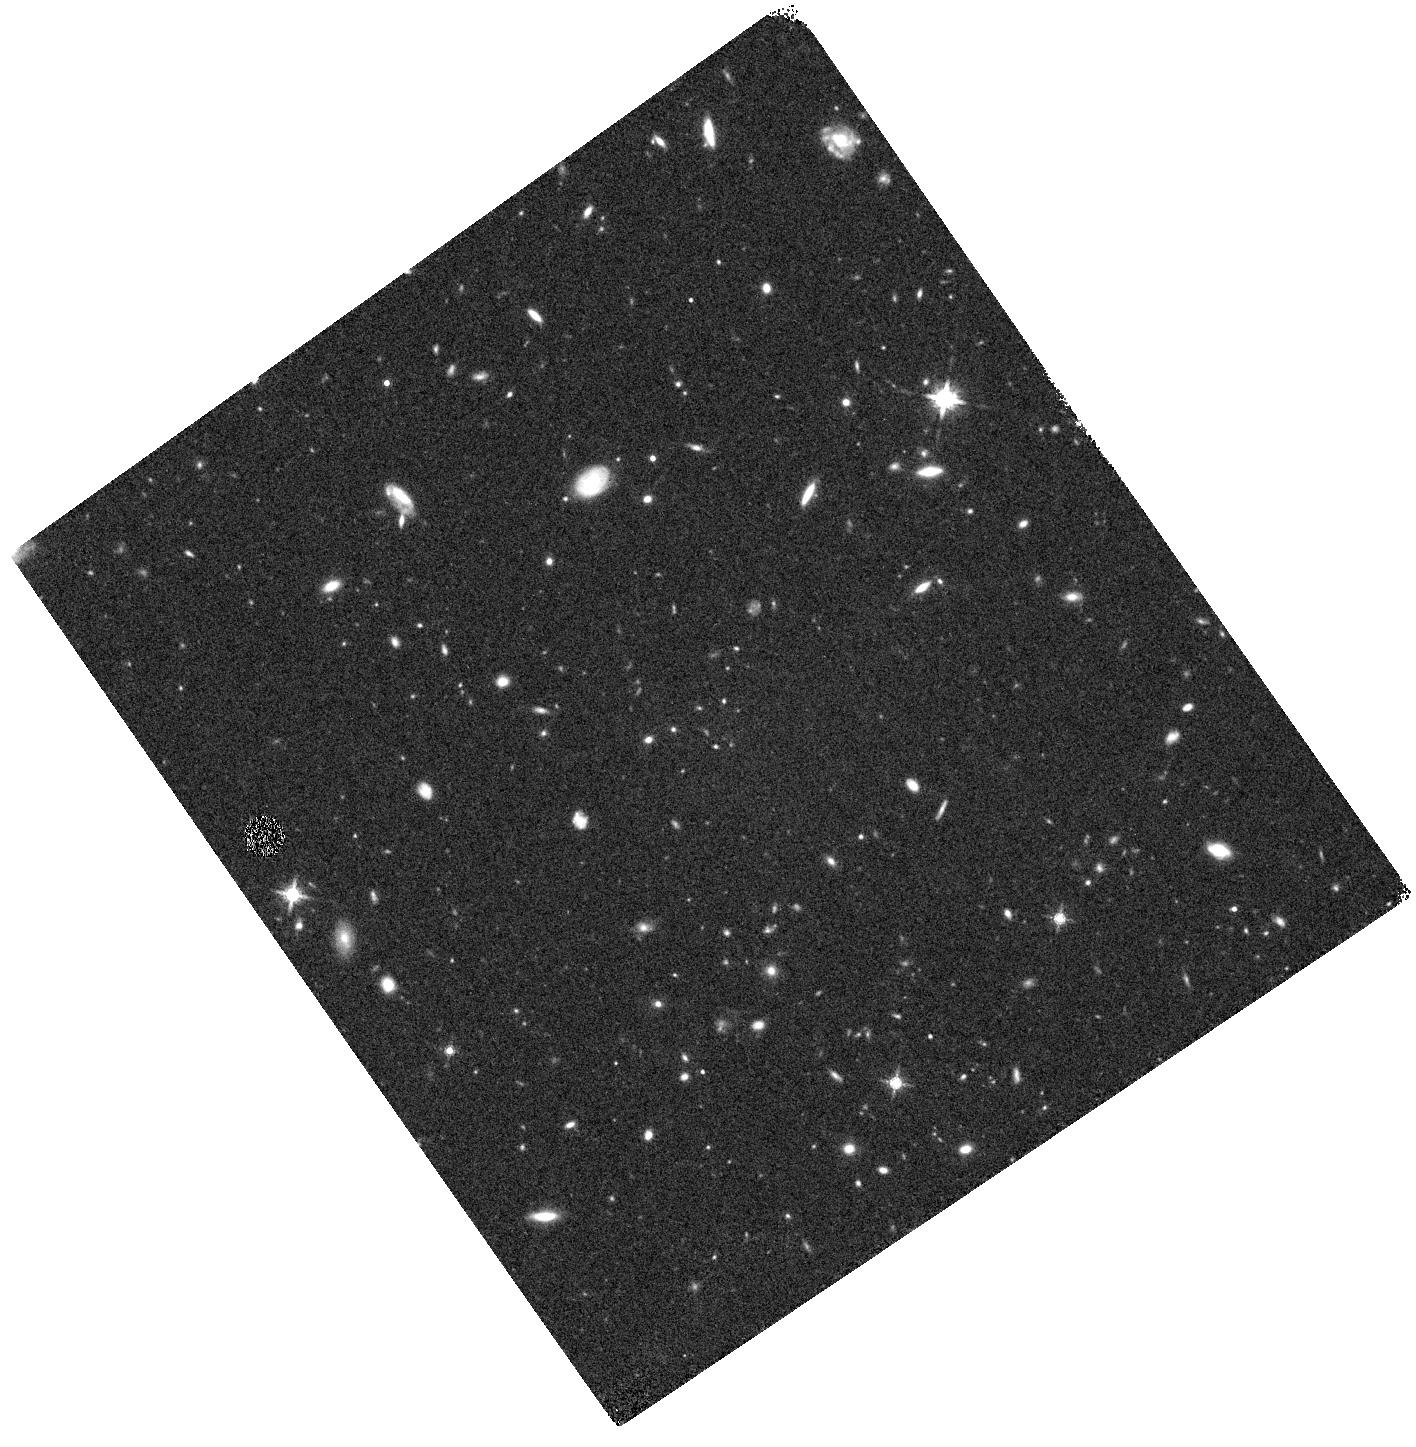
Target: GOODS-S080-VE1. Instrument: WFC3/IR. Filter: F160W. Exposure: 19 min. Observation ID: hst_12062_e1_wfc3_ir_f160w_ibeve1

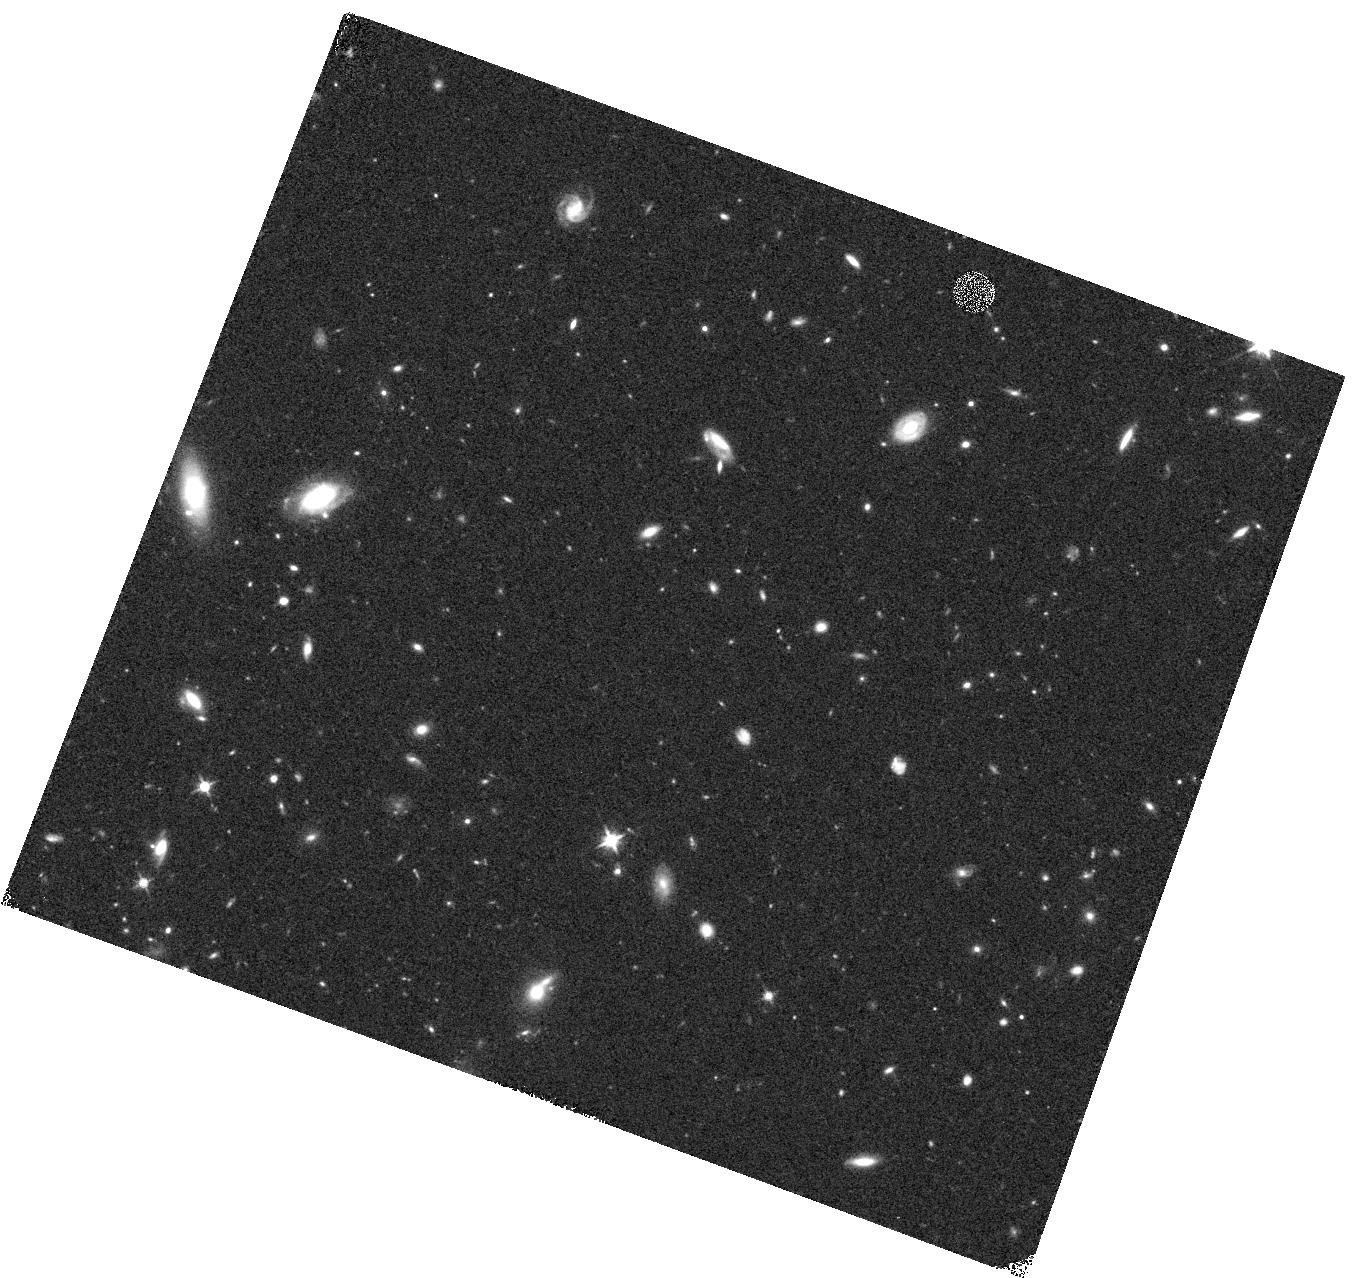
Target: GOODS-SD5-V8U. Instrument: WFC3/IR. Filter: F125W. Exposure: 17 min. Observation ID: hst_12062_8u_wfc3_ir_f125w_ibev8u

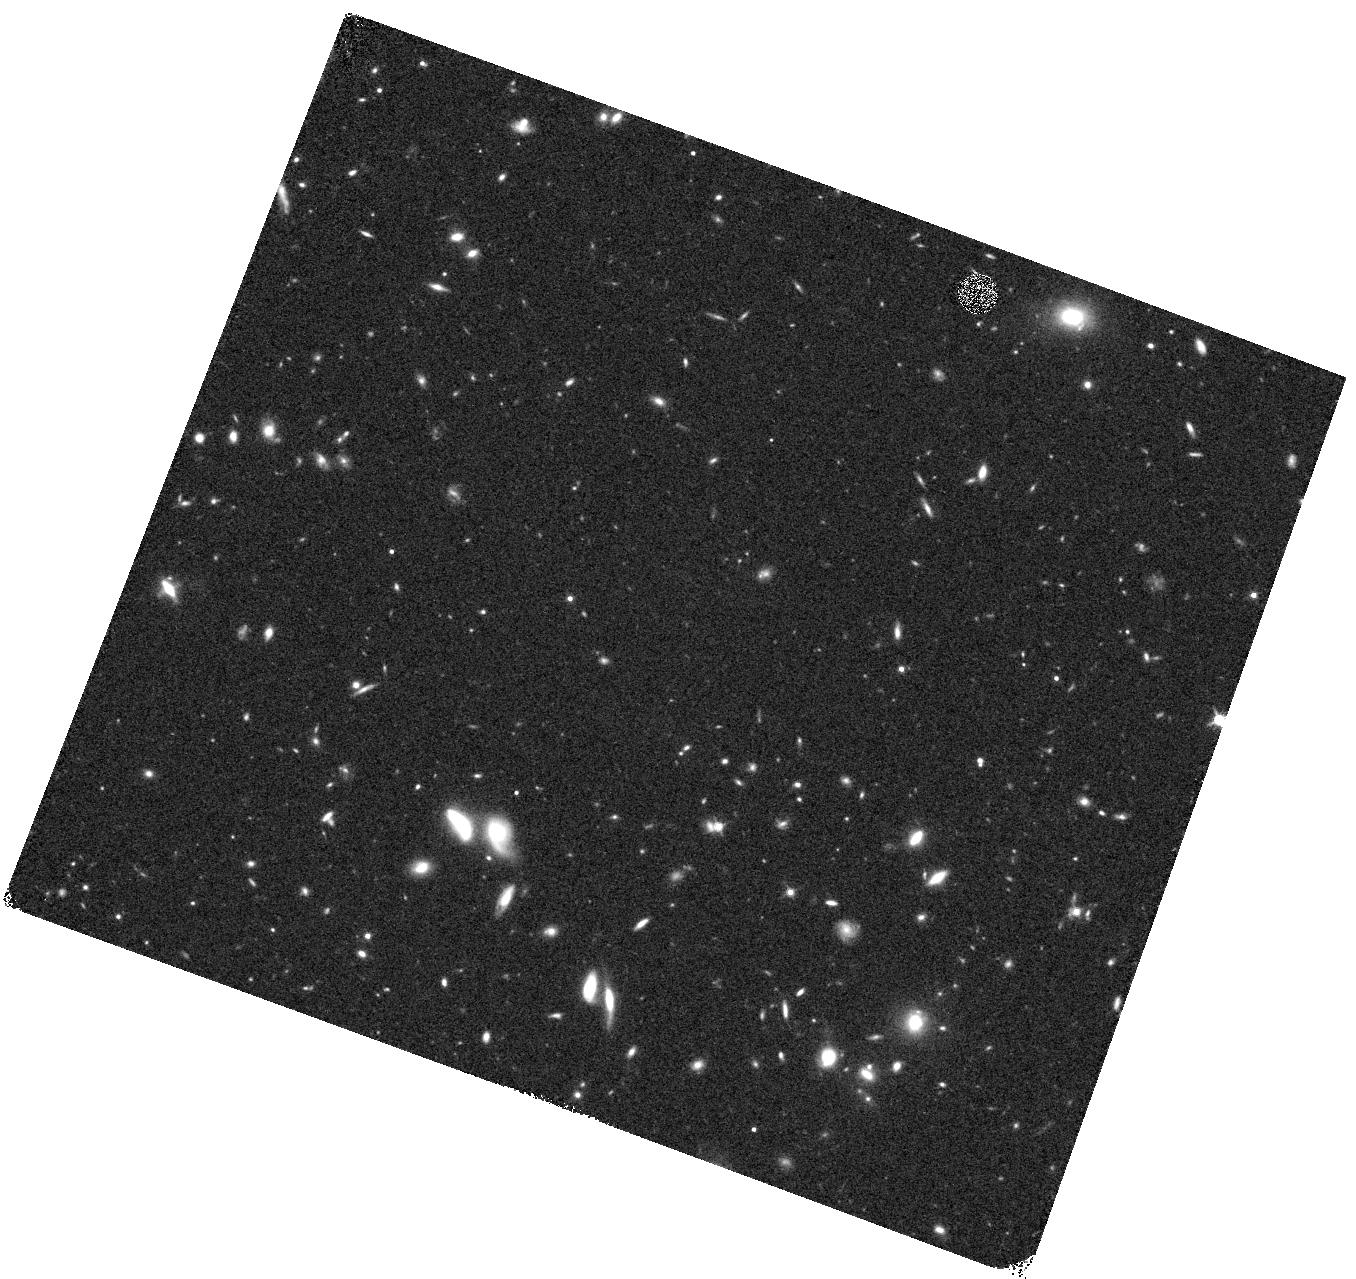
Target: GOODS-SD5-V8Z. Instrument: WFC3/IR. Filter: F125W. Exposure: 17 min. Observation ID: hst_12062_8z_wfc3_ir_f125w_ibev8z

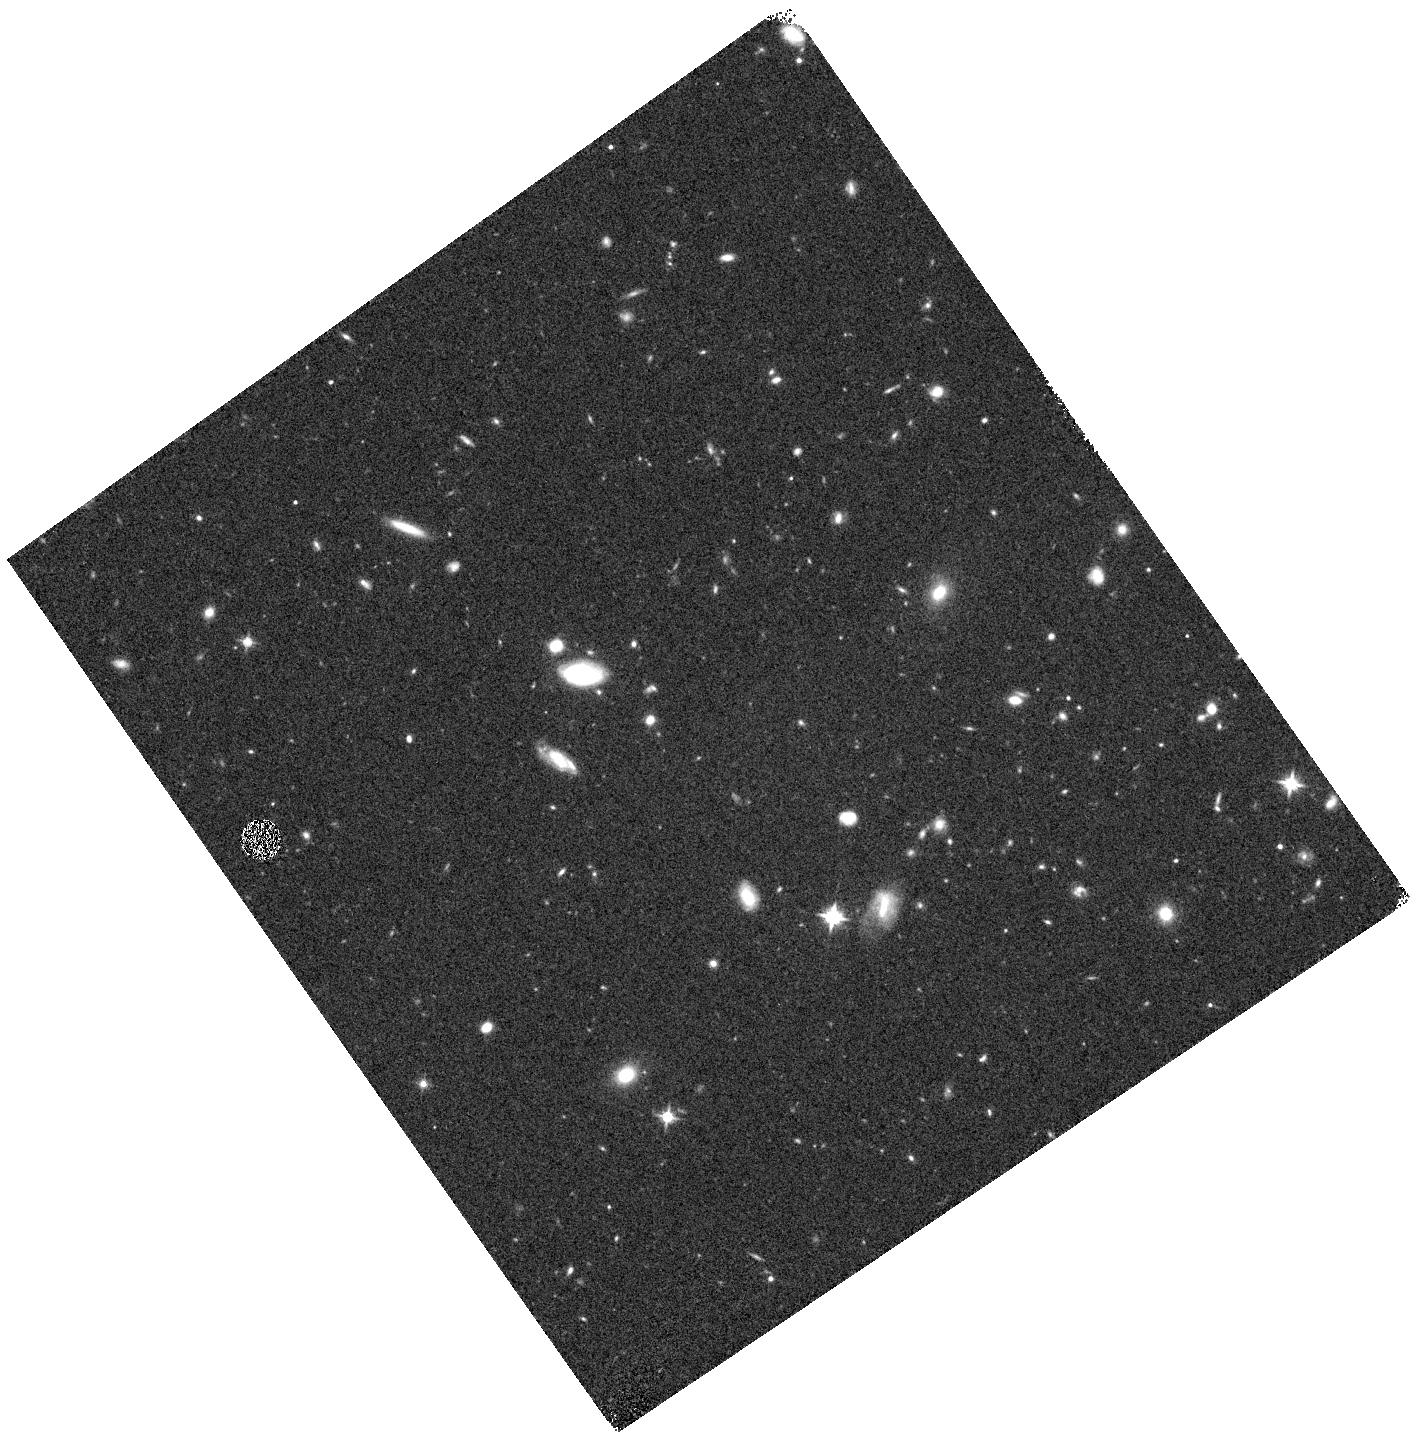
Target: GOODS-S080-VE9. Instrument: WFC3/IR. Filter: F125W. Exposure: 17 min. Observation ID: hst_12062_e9_wfc3_ir_f125w_ibeve9

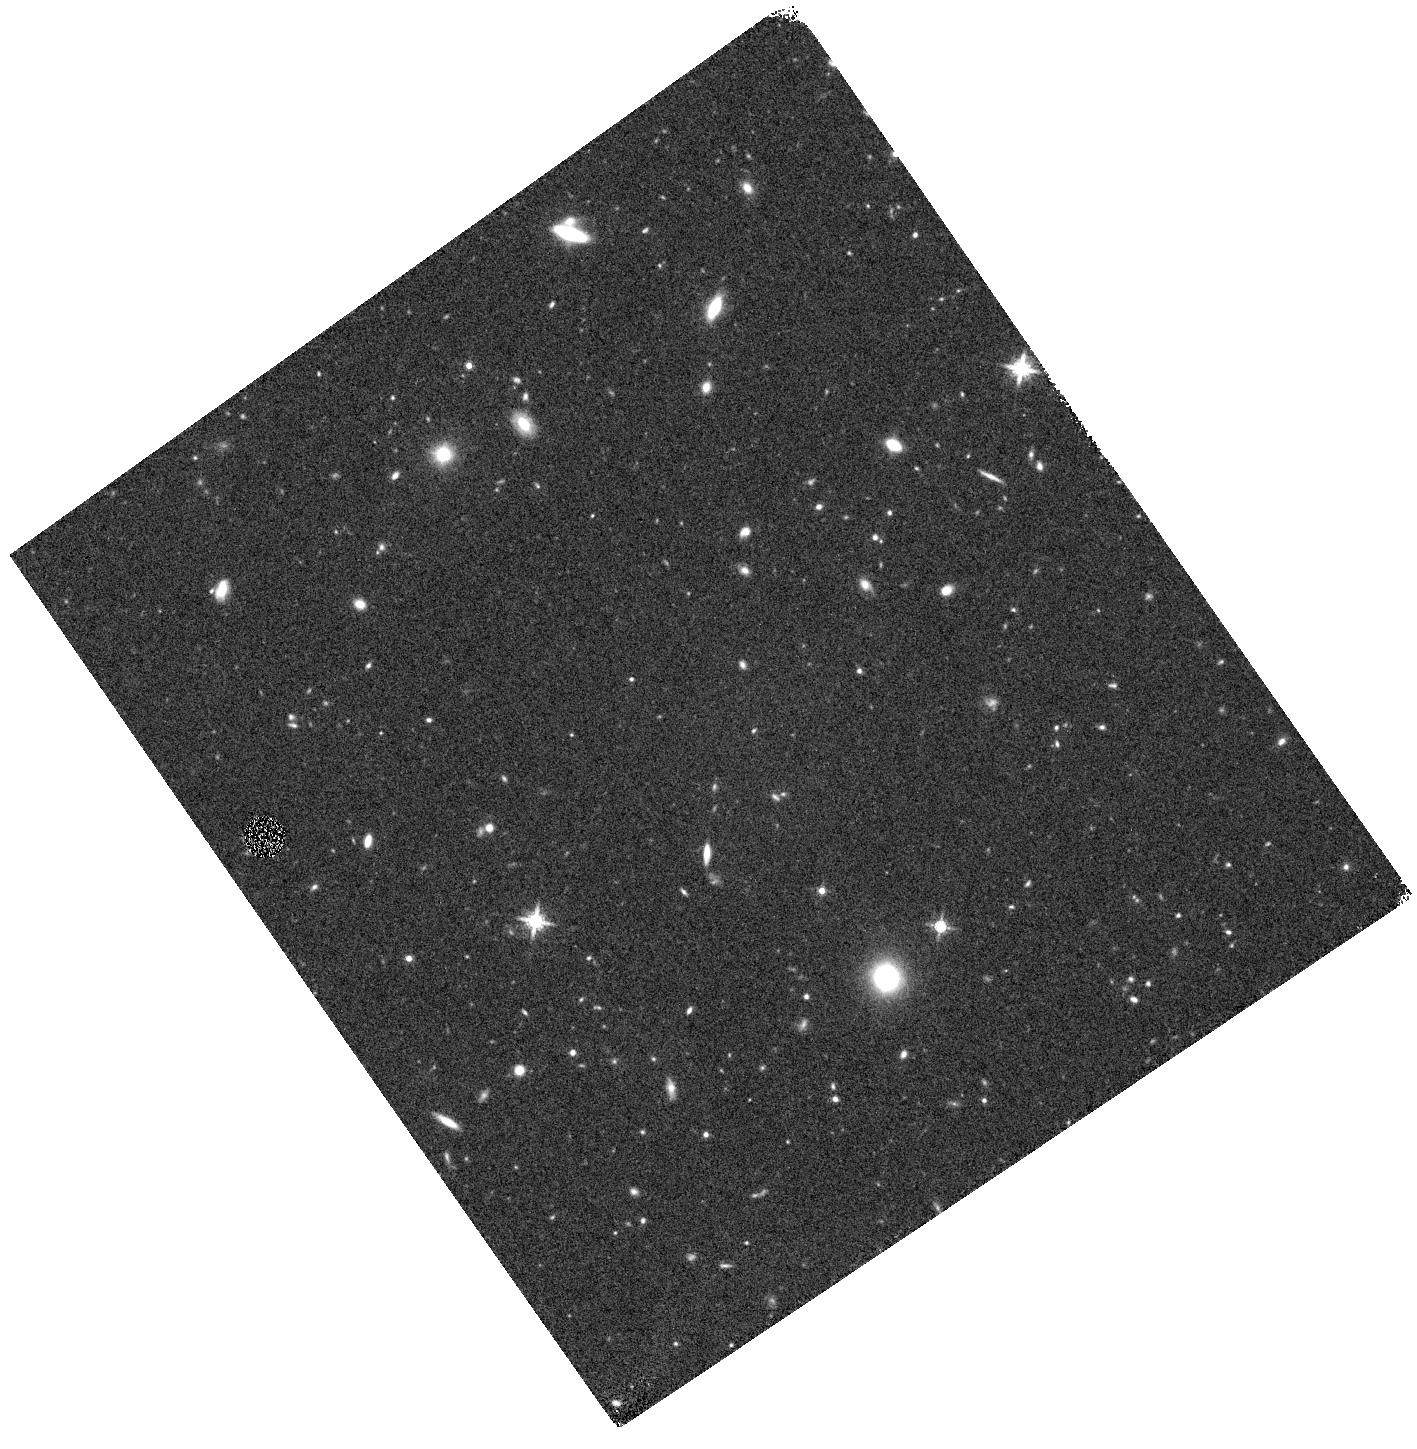
Target: GOODS-S080-VE2. Instrument: WFC3/IR. Filter: F160W. Exposure: 20 min. Observation ID: hst_12062_e2_wfc3_ir_f160w_ibeve2

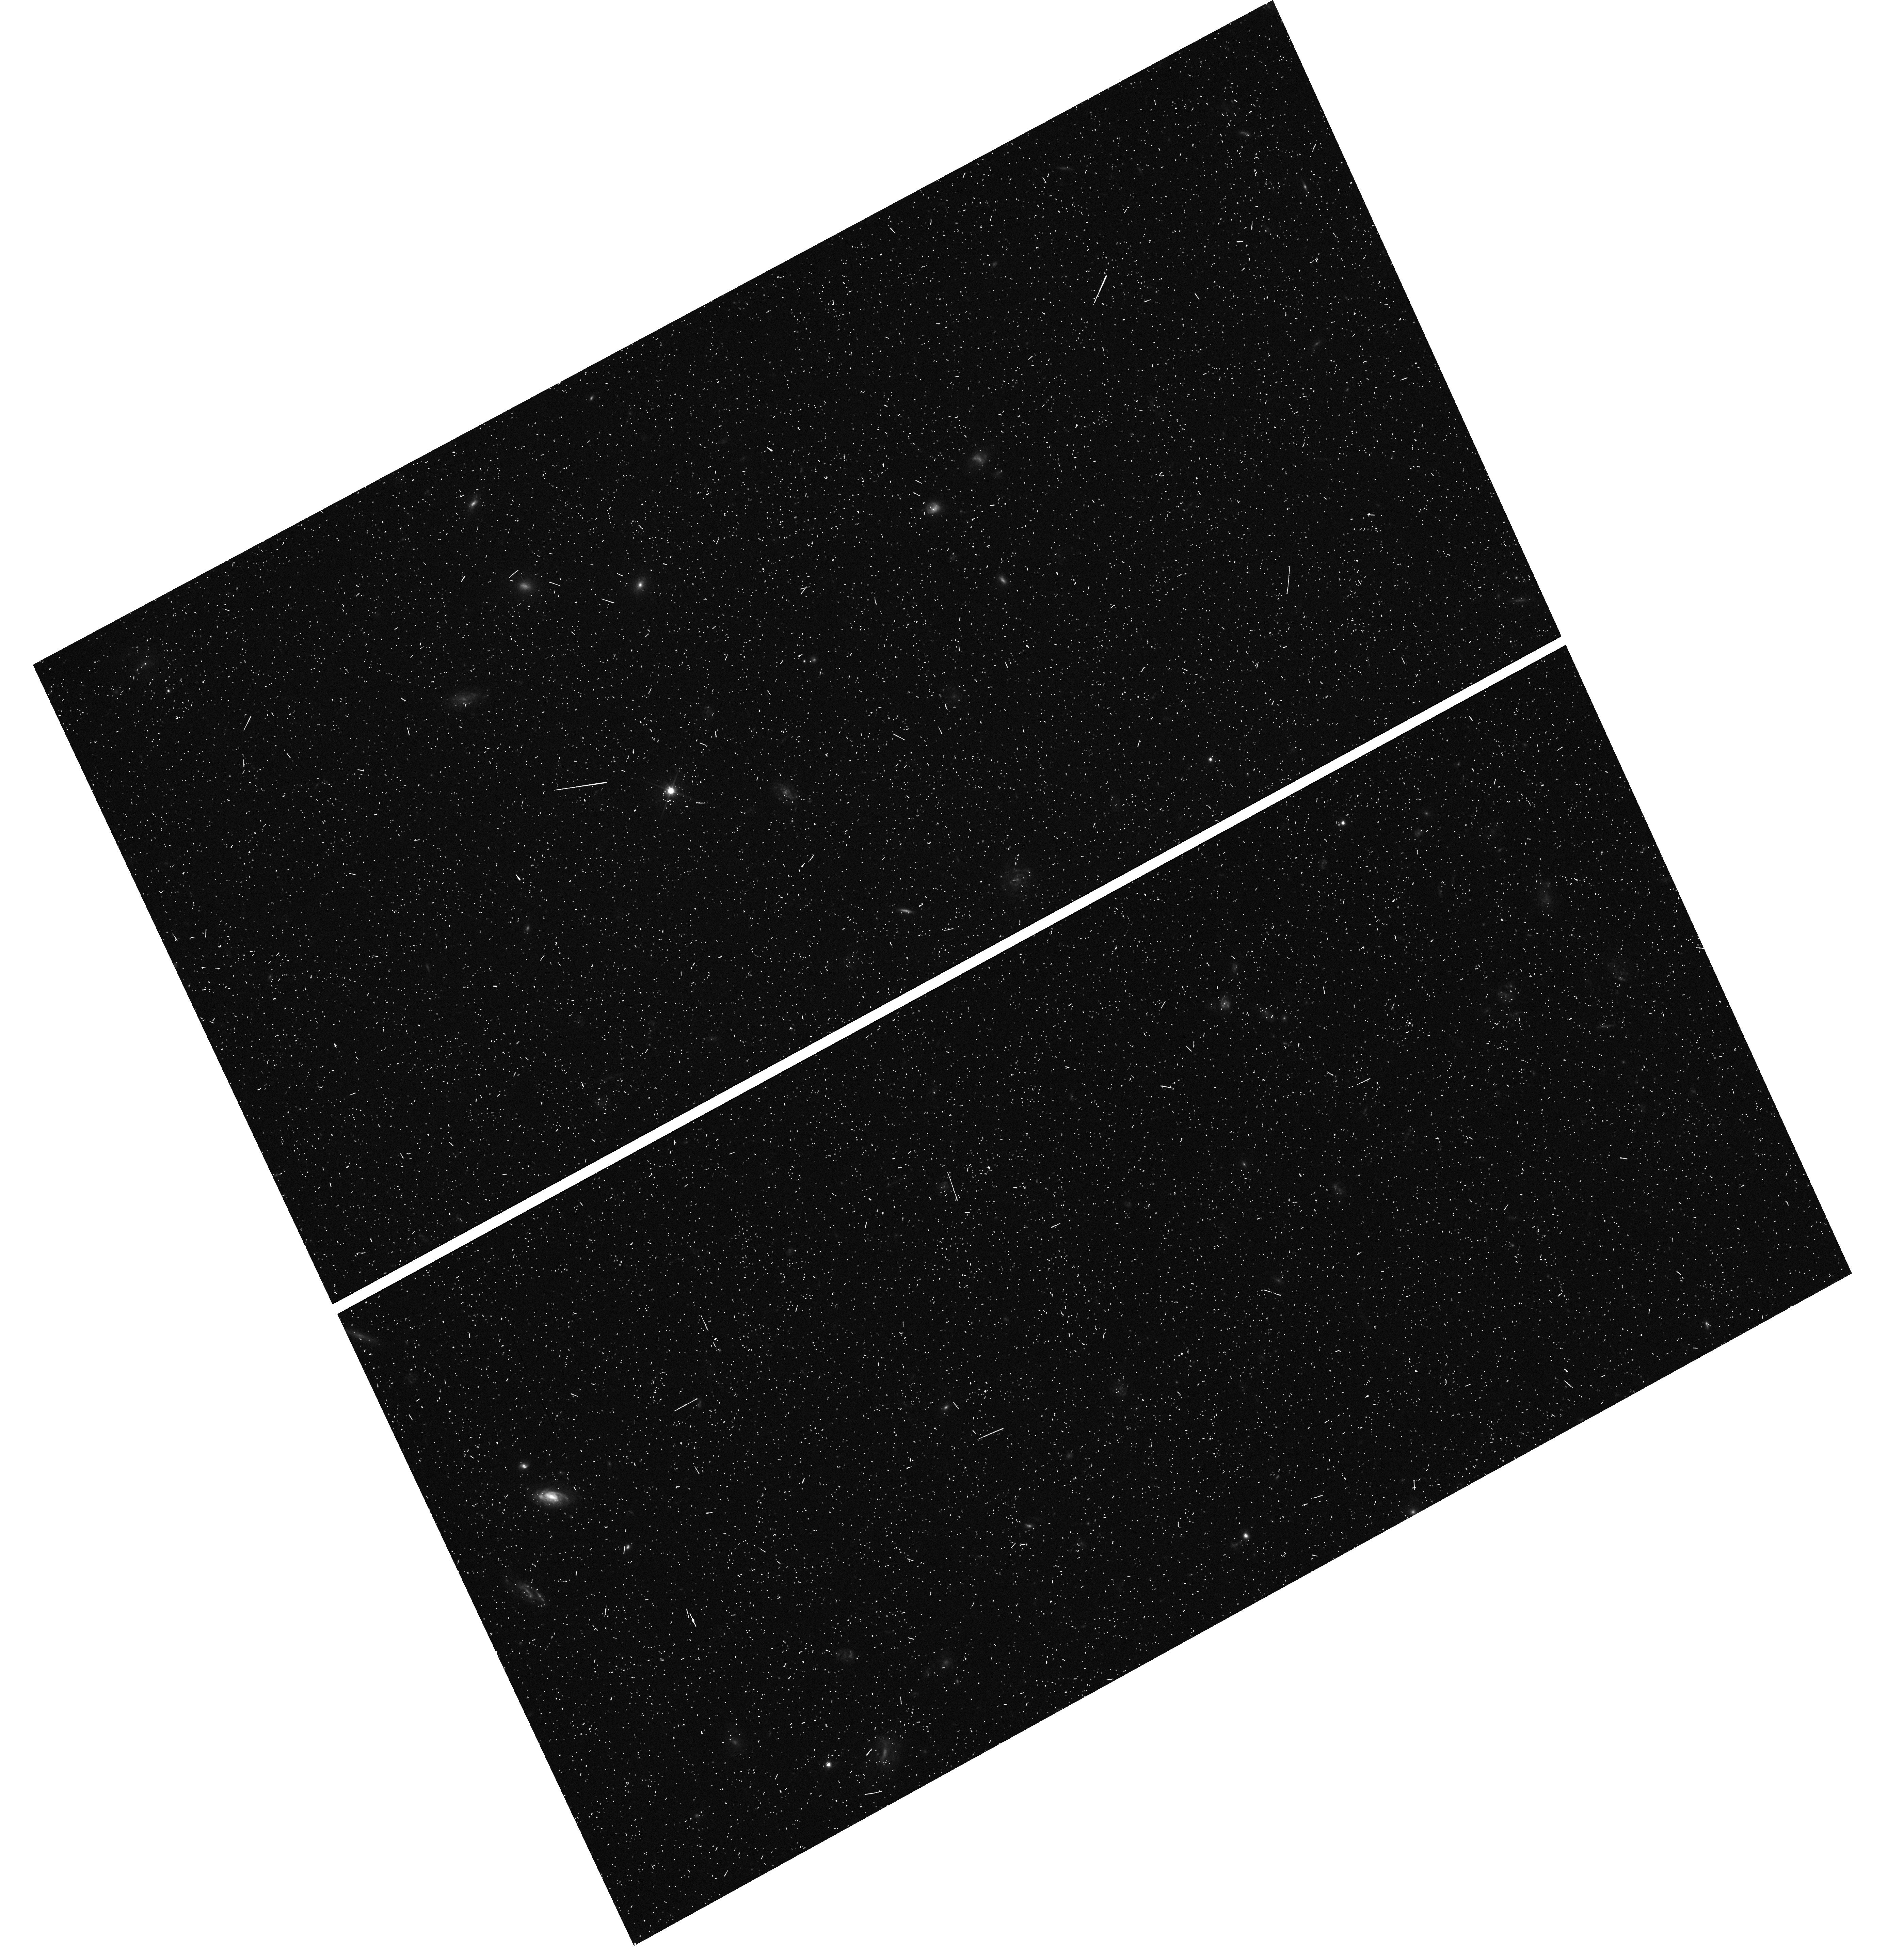
Target: GOODS-SD5-VGD. Instrument: WFC3/UVIS. Filter: F350LP. Exposure: 7 min. Observation ID: hst_12062_gd_wfc3_uvis_f350lp_ibevgd

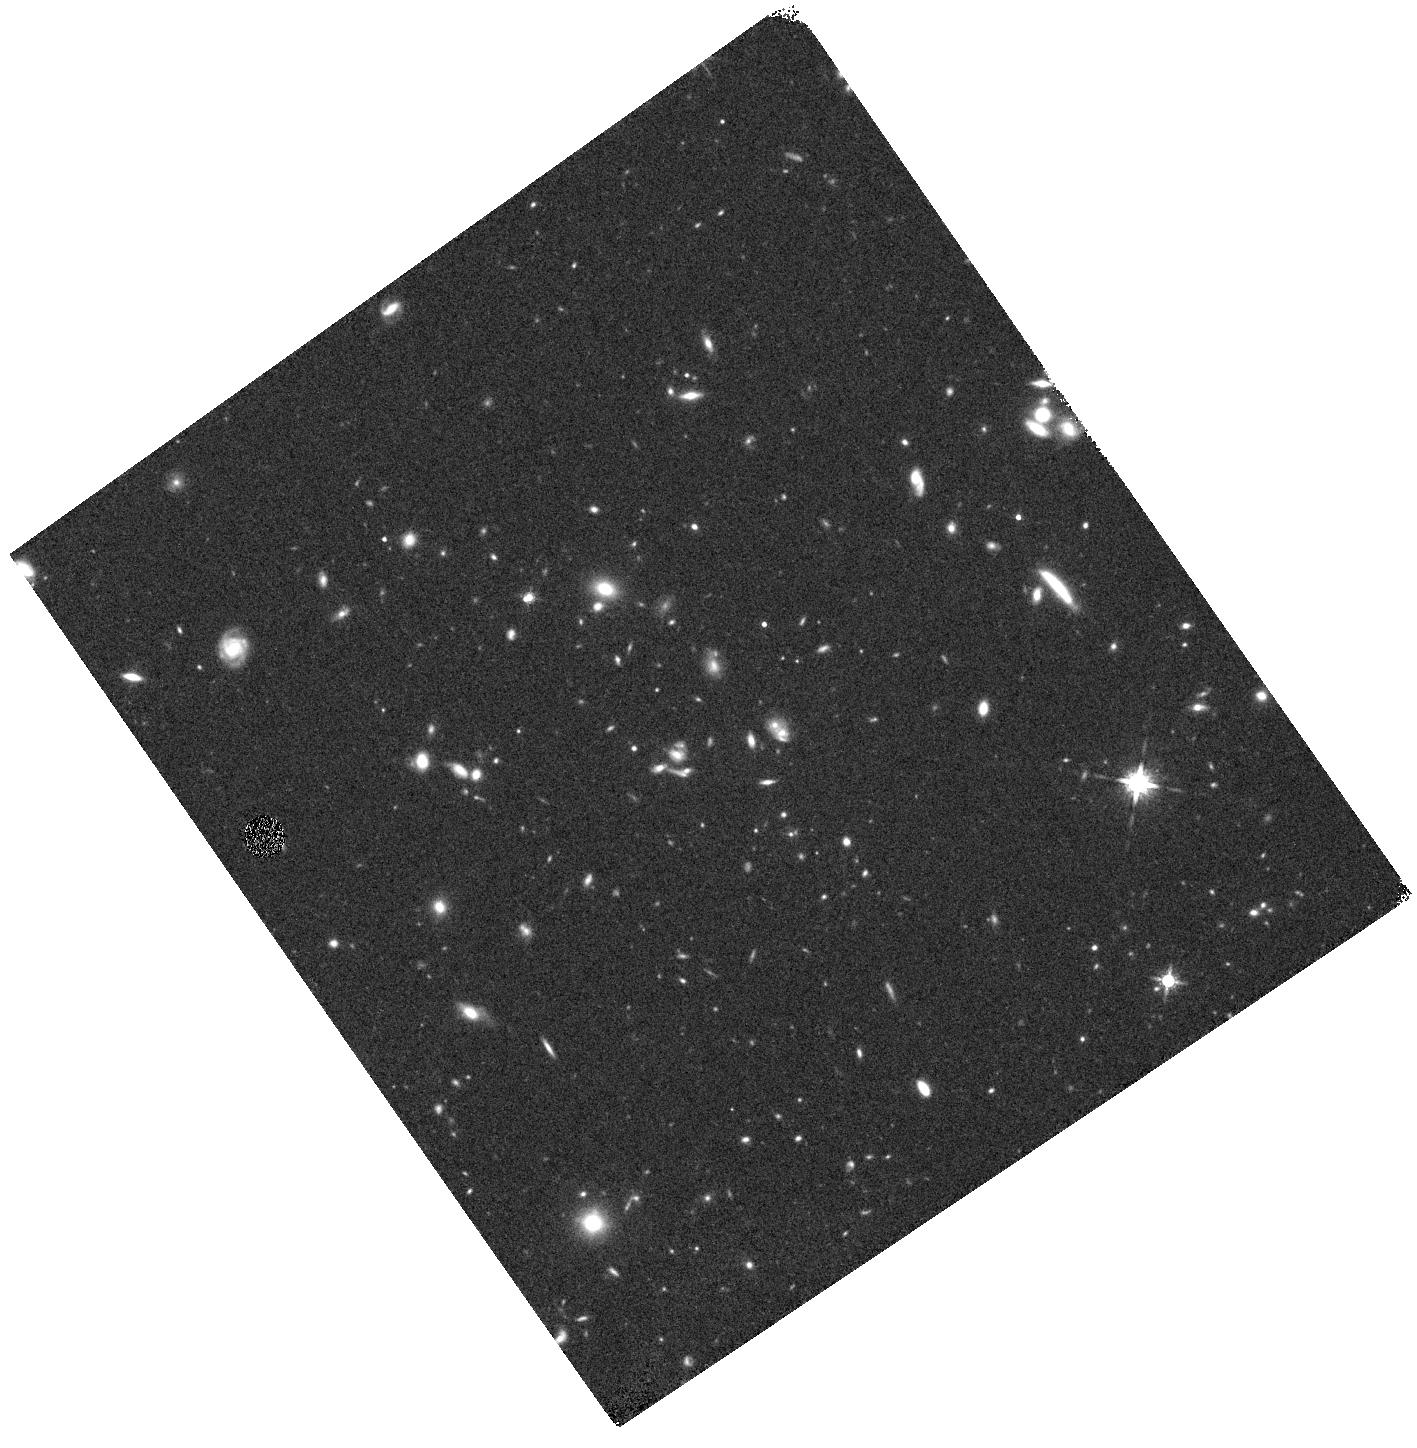
Target: GOODS-S080-VE3. Instrument: WFC3/IR. Filter: F160W. Exposure: 20 min. Observation ID: hst_12062_e3_wfc3_ir_f160w_ibeve3

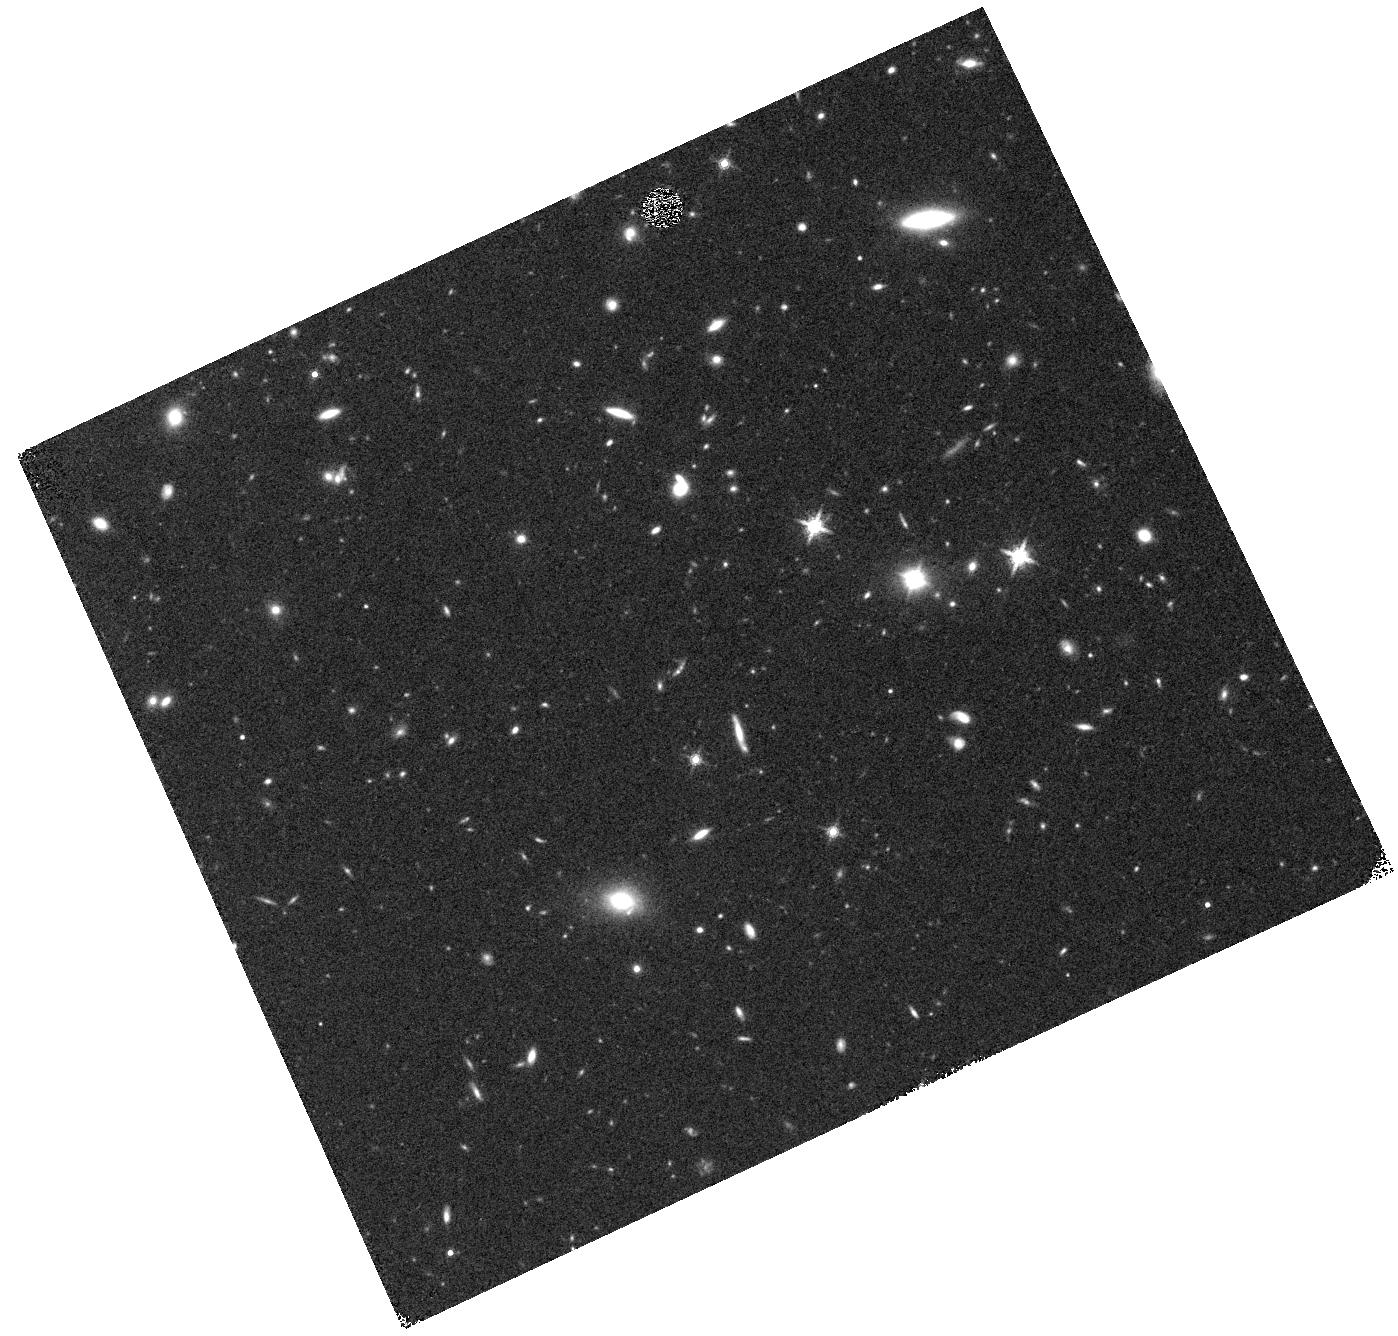
Target: GOODS-SD5-VG1. Instrument: WFC3/IR. Filter: F160W. Exposure: 18 min. Observation ID: hst_12062_g1_wfc3_ir_f160w_ibevg1

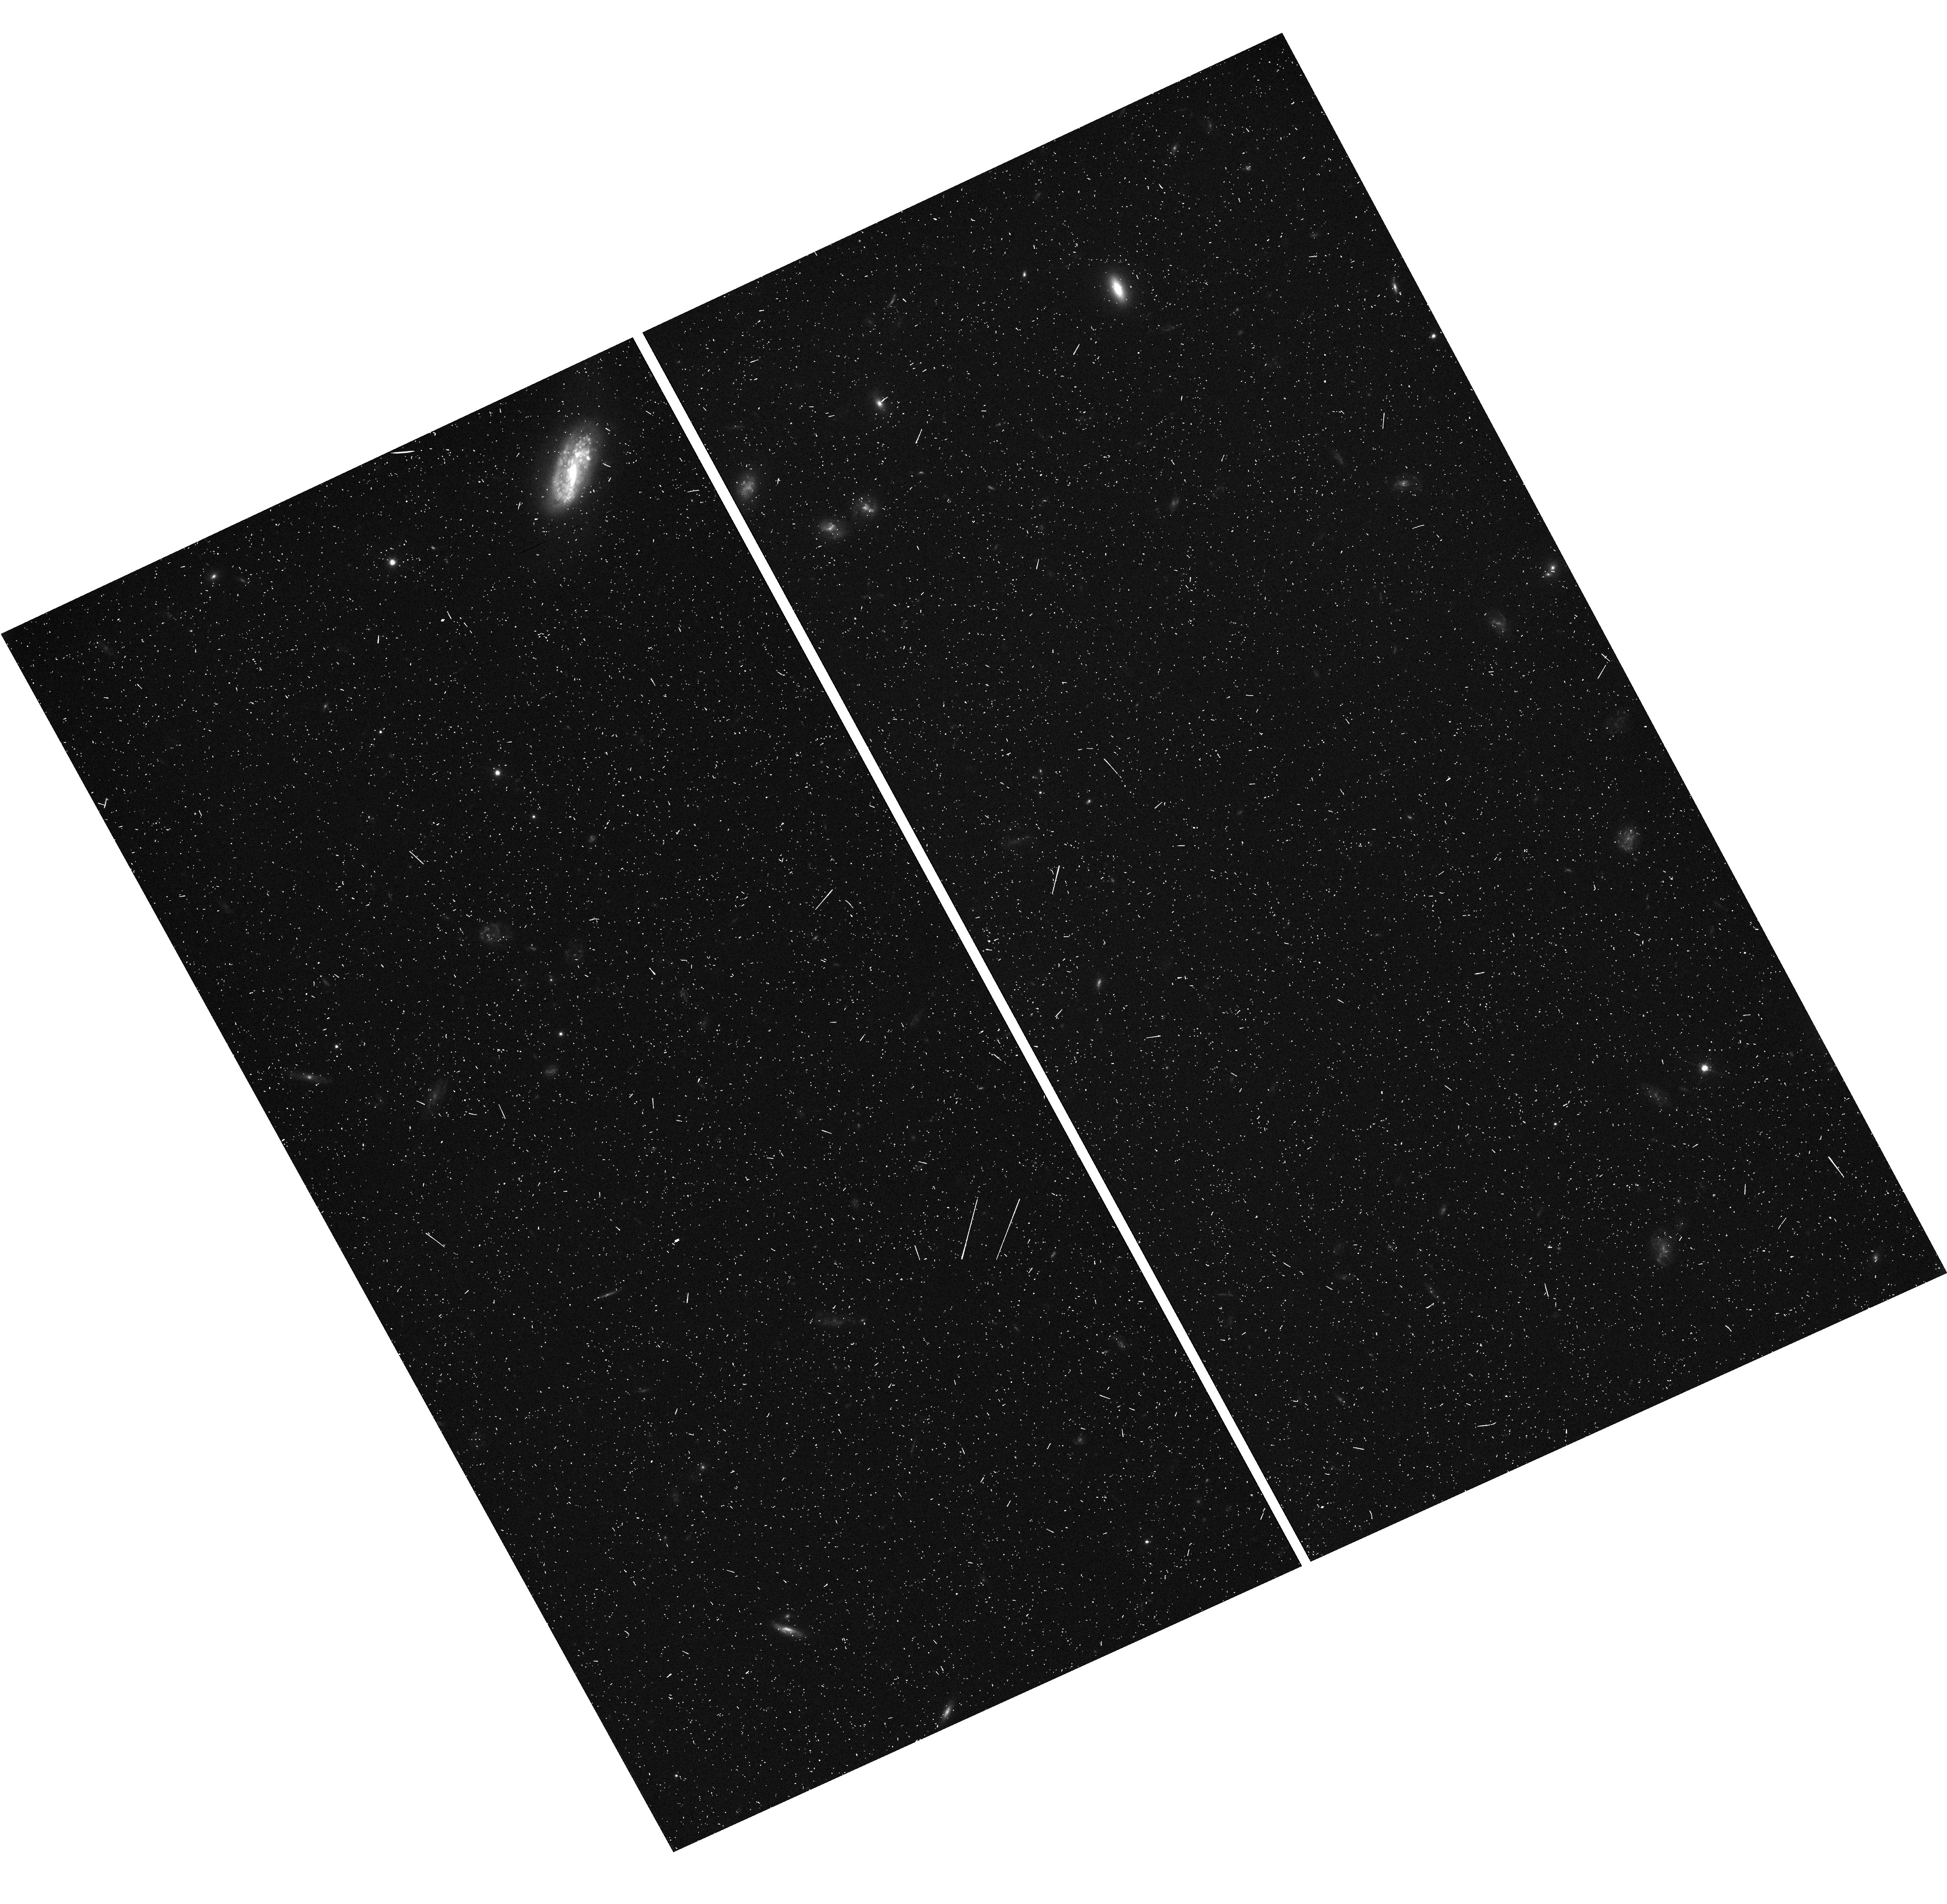
Target: GOODS-SD3-VEQ. Instrument: WFC3/UVIS. Filter: F350LP. Exposure: 7 min. Observation ID: hst_12062_eq_wfc3_uvis_f350lp_ibeveq

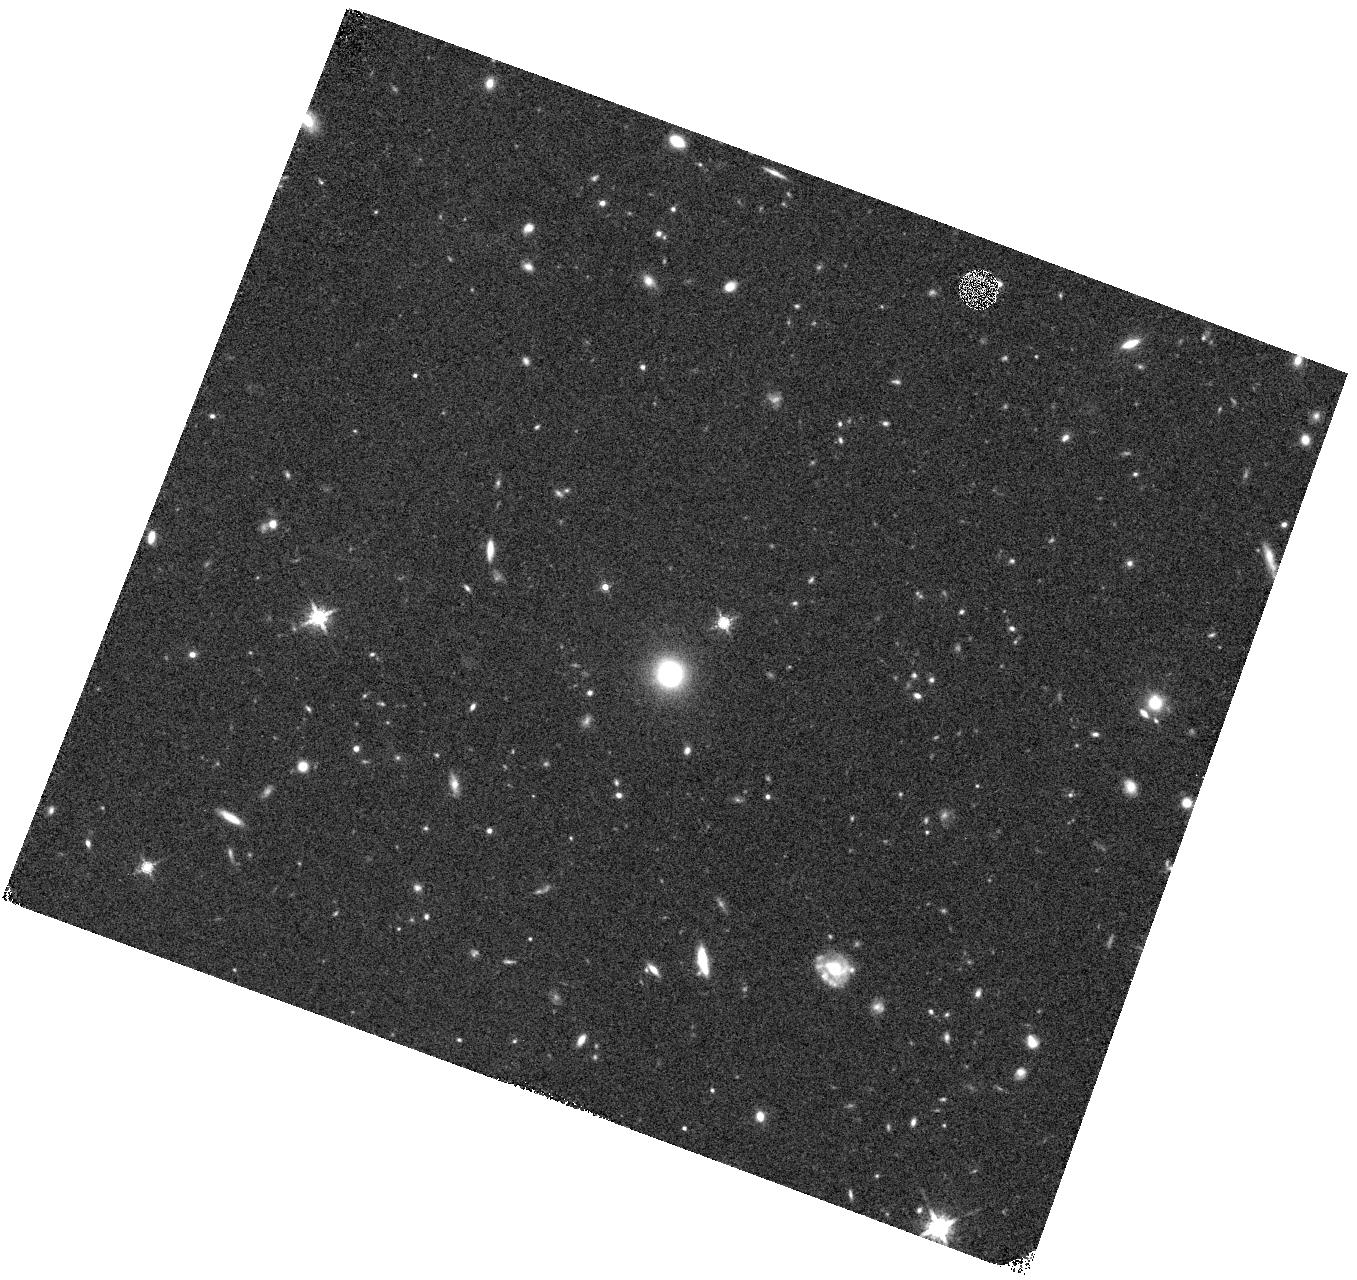
Target: GOODS-SD5-V8Y. Instrument: WFC3/IR. Filter: F160W. Exposure: 18 min. Observation ID: hst_12062_8y_wfc3_ir_f160w_ibev8y

Galaxy Assembly and the Evolution of Structure over the First Third of Cosmic Time - III (PI: Faber, Sandra M.)

The Cosmic Assembly Near-IR Deep Extragalactic Legacy Survey (CANDELS) is designed to document the ?rst third of galactic evolution from z = 8 to 1.5 via deep imaging of more than 250, 000 galaxies with WFC3/IR and ACS. It will also find the first Type Ia SNe beyond z > 1.5 and establish their accuracy as standard candles for cosmology. Five premier multi-wavelength sky regions selected from the Spitzer Extragalactic Deep Survey (SEDS) provide complementary IRAC imaging data down to 26.5 AB mag, a unique resource for stellar masses at all redshifts. The use of ?ve widely separated ?elds mitigates cosmic variance and yields statistically robust and complete samples of galaxies down to 10^9 solar masses out to z ~ 8. The program merges two originally separate MCT proposals. The Faber program incorporates a ?Wide? imaging survey in three separate fields to ~2 orbit depth over ~0.2 sq. degrees, plus a ?Deep? imaging survey to ~12 orbit depth in the two GOODS regions over ~0.04 sq. degrees. When combined with ultra-deep imaging from the Hubble Ultradeep Field program (GO 11563), the result is a three-tiered strategy that ef?ciently samples both bright/rare and faint/common extragalactic objects. The Ferguson program adds an extensive high-redshift Type Ia SNe search, plus ultraviolet "daytime" UVIS exposures in GOODS-N to exploit the CVZ opportunity in that field. This program, GO 12060, is part of the GOODS-S Deep survey. Special Deep science highlights include: * Detection and counts of early galaxies to z ~ 7-8 as revealed by red-sensitive WFC3-IR images beyond the Lya break - Measurement of the luminosity function of infant galaxies down to 10^9 solar masses out to z = 7-8 - Measurement of the faint-end LF slope to assess the contribution of faint galaxies to cosmic reionization * The physics of early star formation - Propertes of the earliest star-forming regions -- sizes, star-formation rates, stellar masses and radiation densities, dust contents - In concert with Spitzer/IRAC data, measurement of the key relation between star-formation rate and stellar mass -- what set the rate of early star formation in galaxies? - When did star-formation begin to slow down? In what types of objects? Why? * Structural properties, stellar masses, and environments of the earliest identifiable non-QSO AGN as revealed by WFC3-IR * Structure of highly reddened, dust-obscured galaxies * Deep imaging of the outer envelopes of galaxies - Evidence for galaxy-galaxy interactions; counts of merging galaxies - Growth of the outer envelopes and evolution of structure of spheroidal galaxies * Search for Type Ia SNe to z ~ 2 exploiting the long-wavelength J and H sensitivity of WFC3-IR. The first comprehensive search for Type Ia's at these large distances and early epochs.